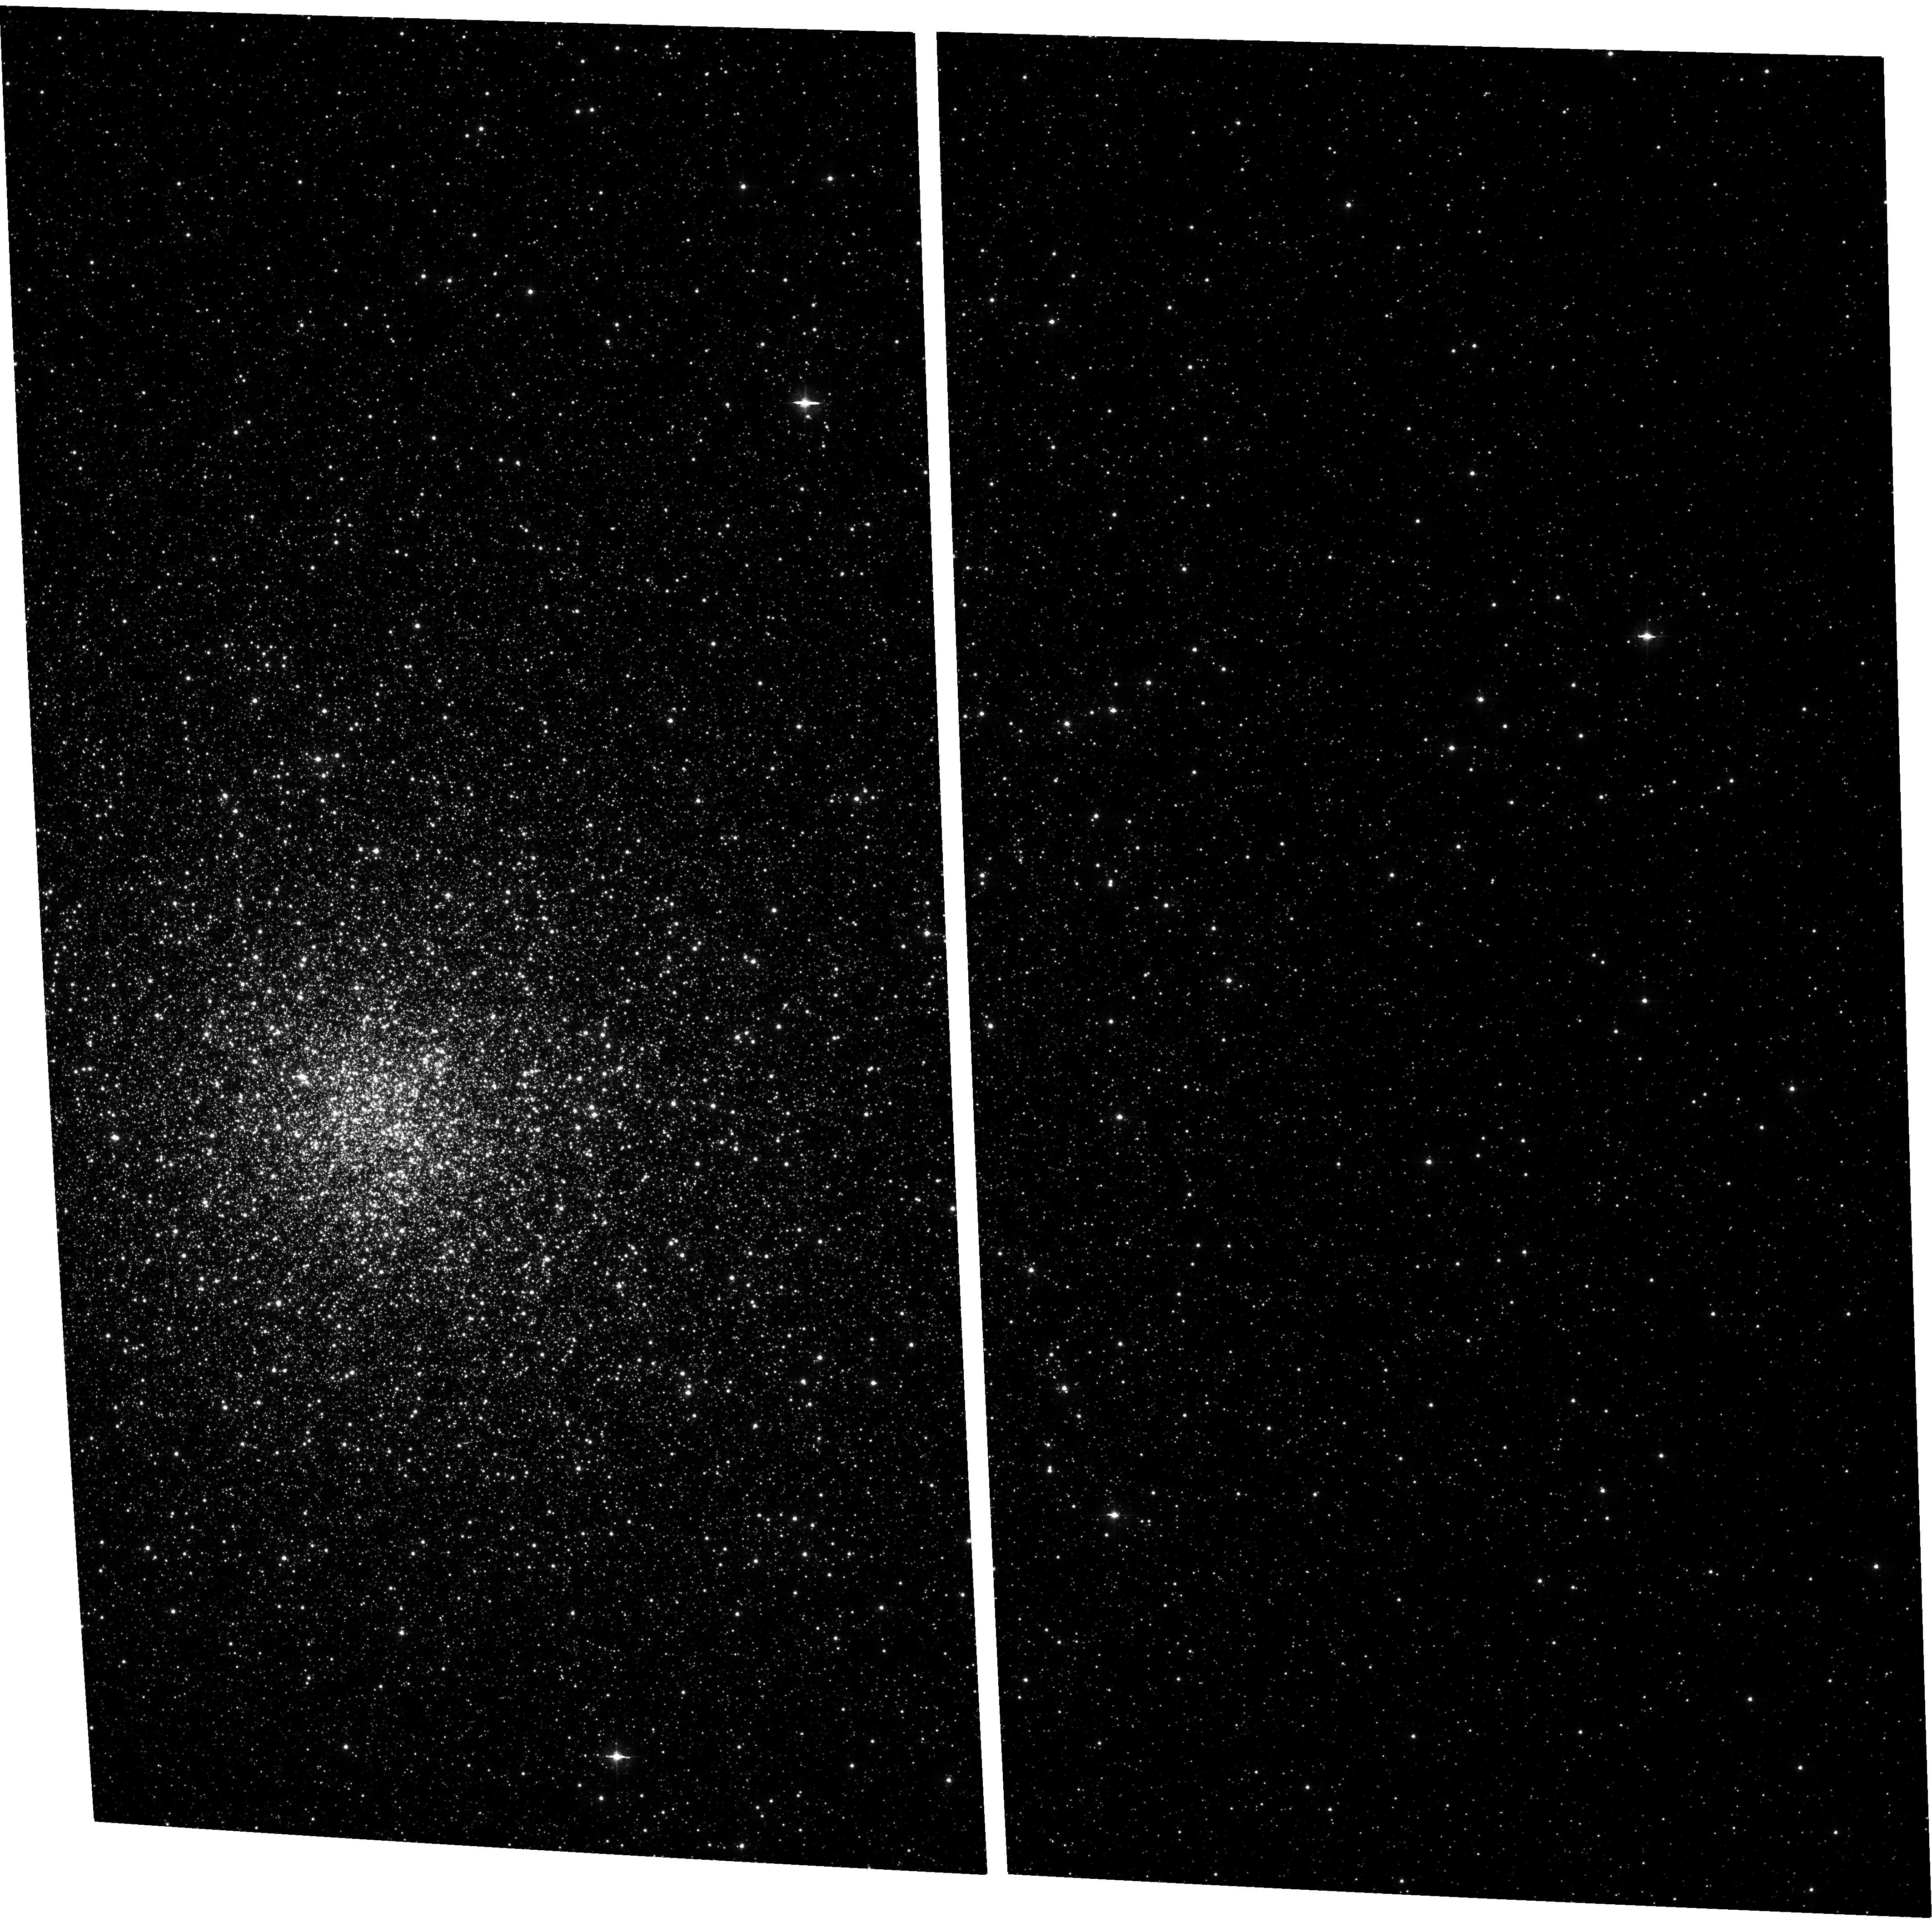
Target: NGC6266. Instrument: ACS/WFC. Filter: F435W. Exposure: 15 min. Observation ID: hst_10120_03_acs_wfc_f435w_j92103

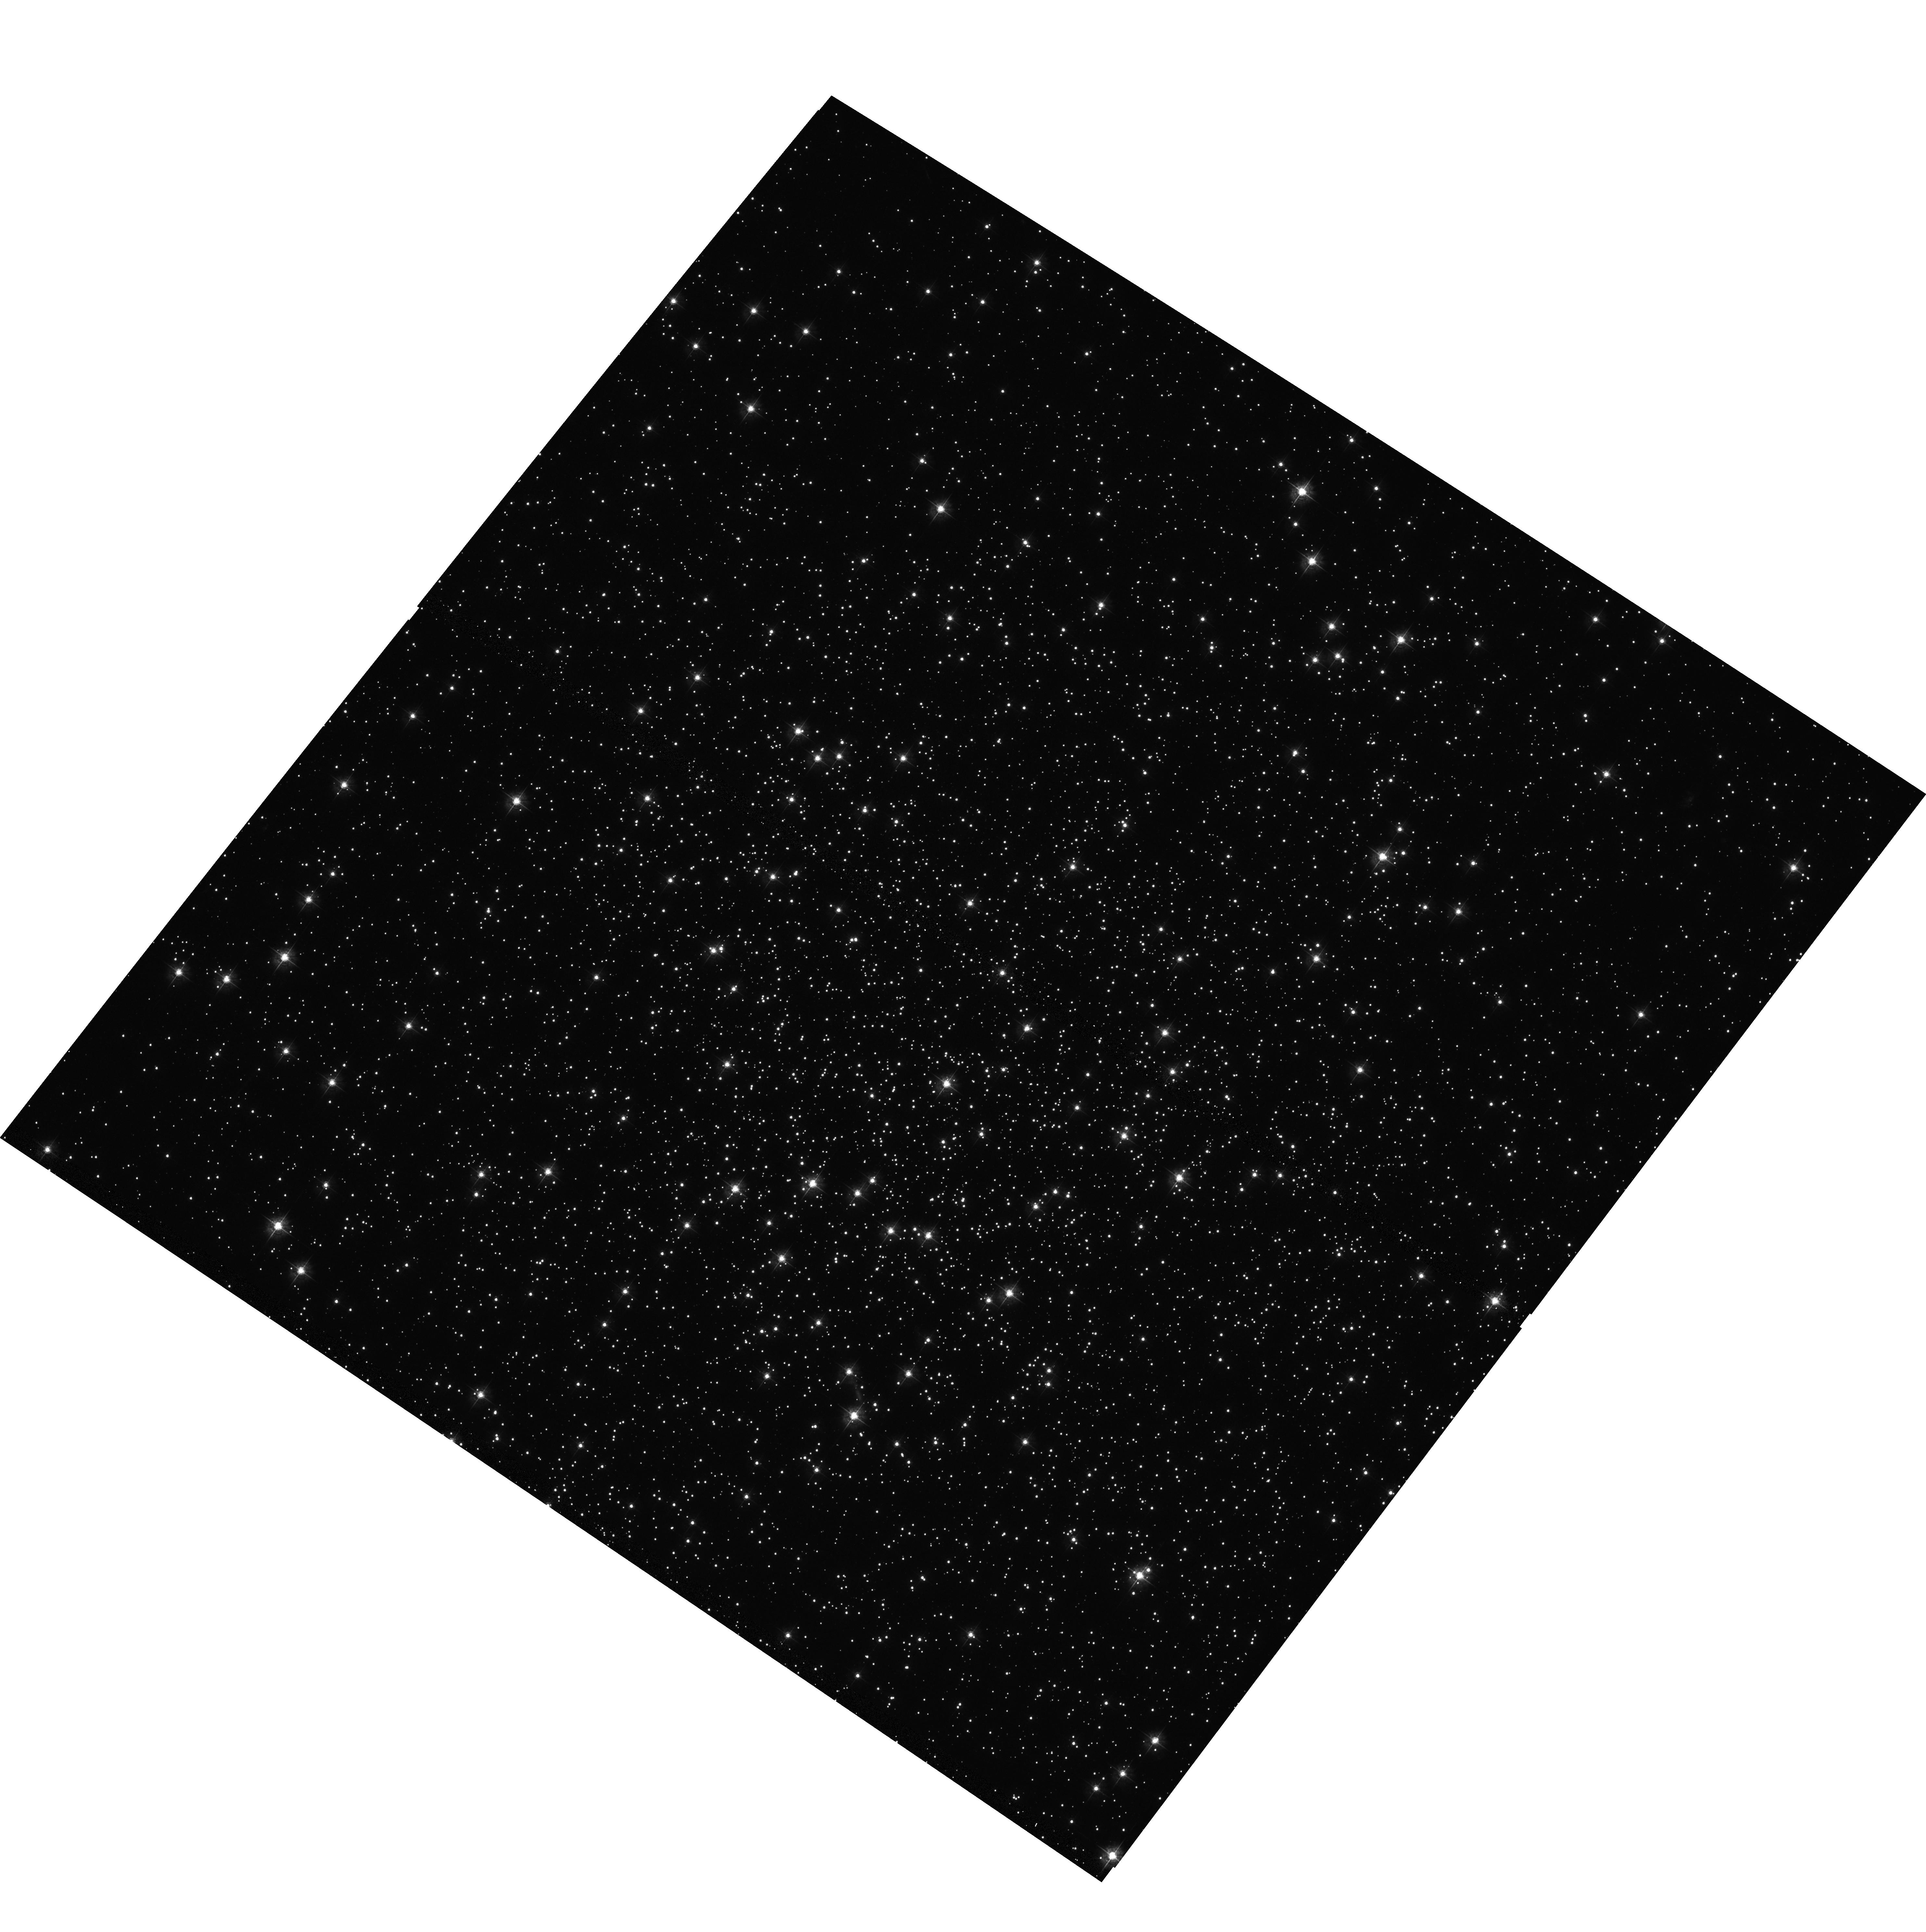
Target: NGC288. Instrument: ACS/WFC. Filter: F435W. Exposure: 12 min. Observation ID: hst_10120_06_acs_wfc_f435w_j92106

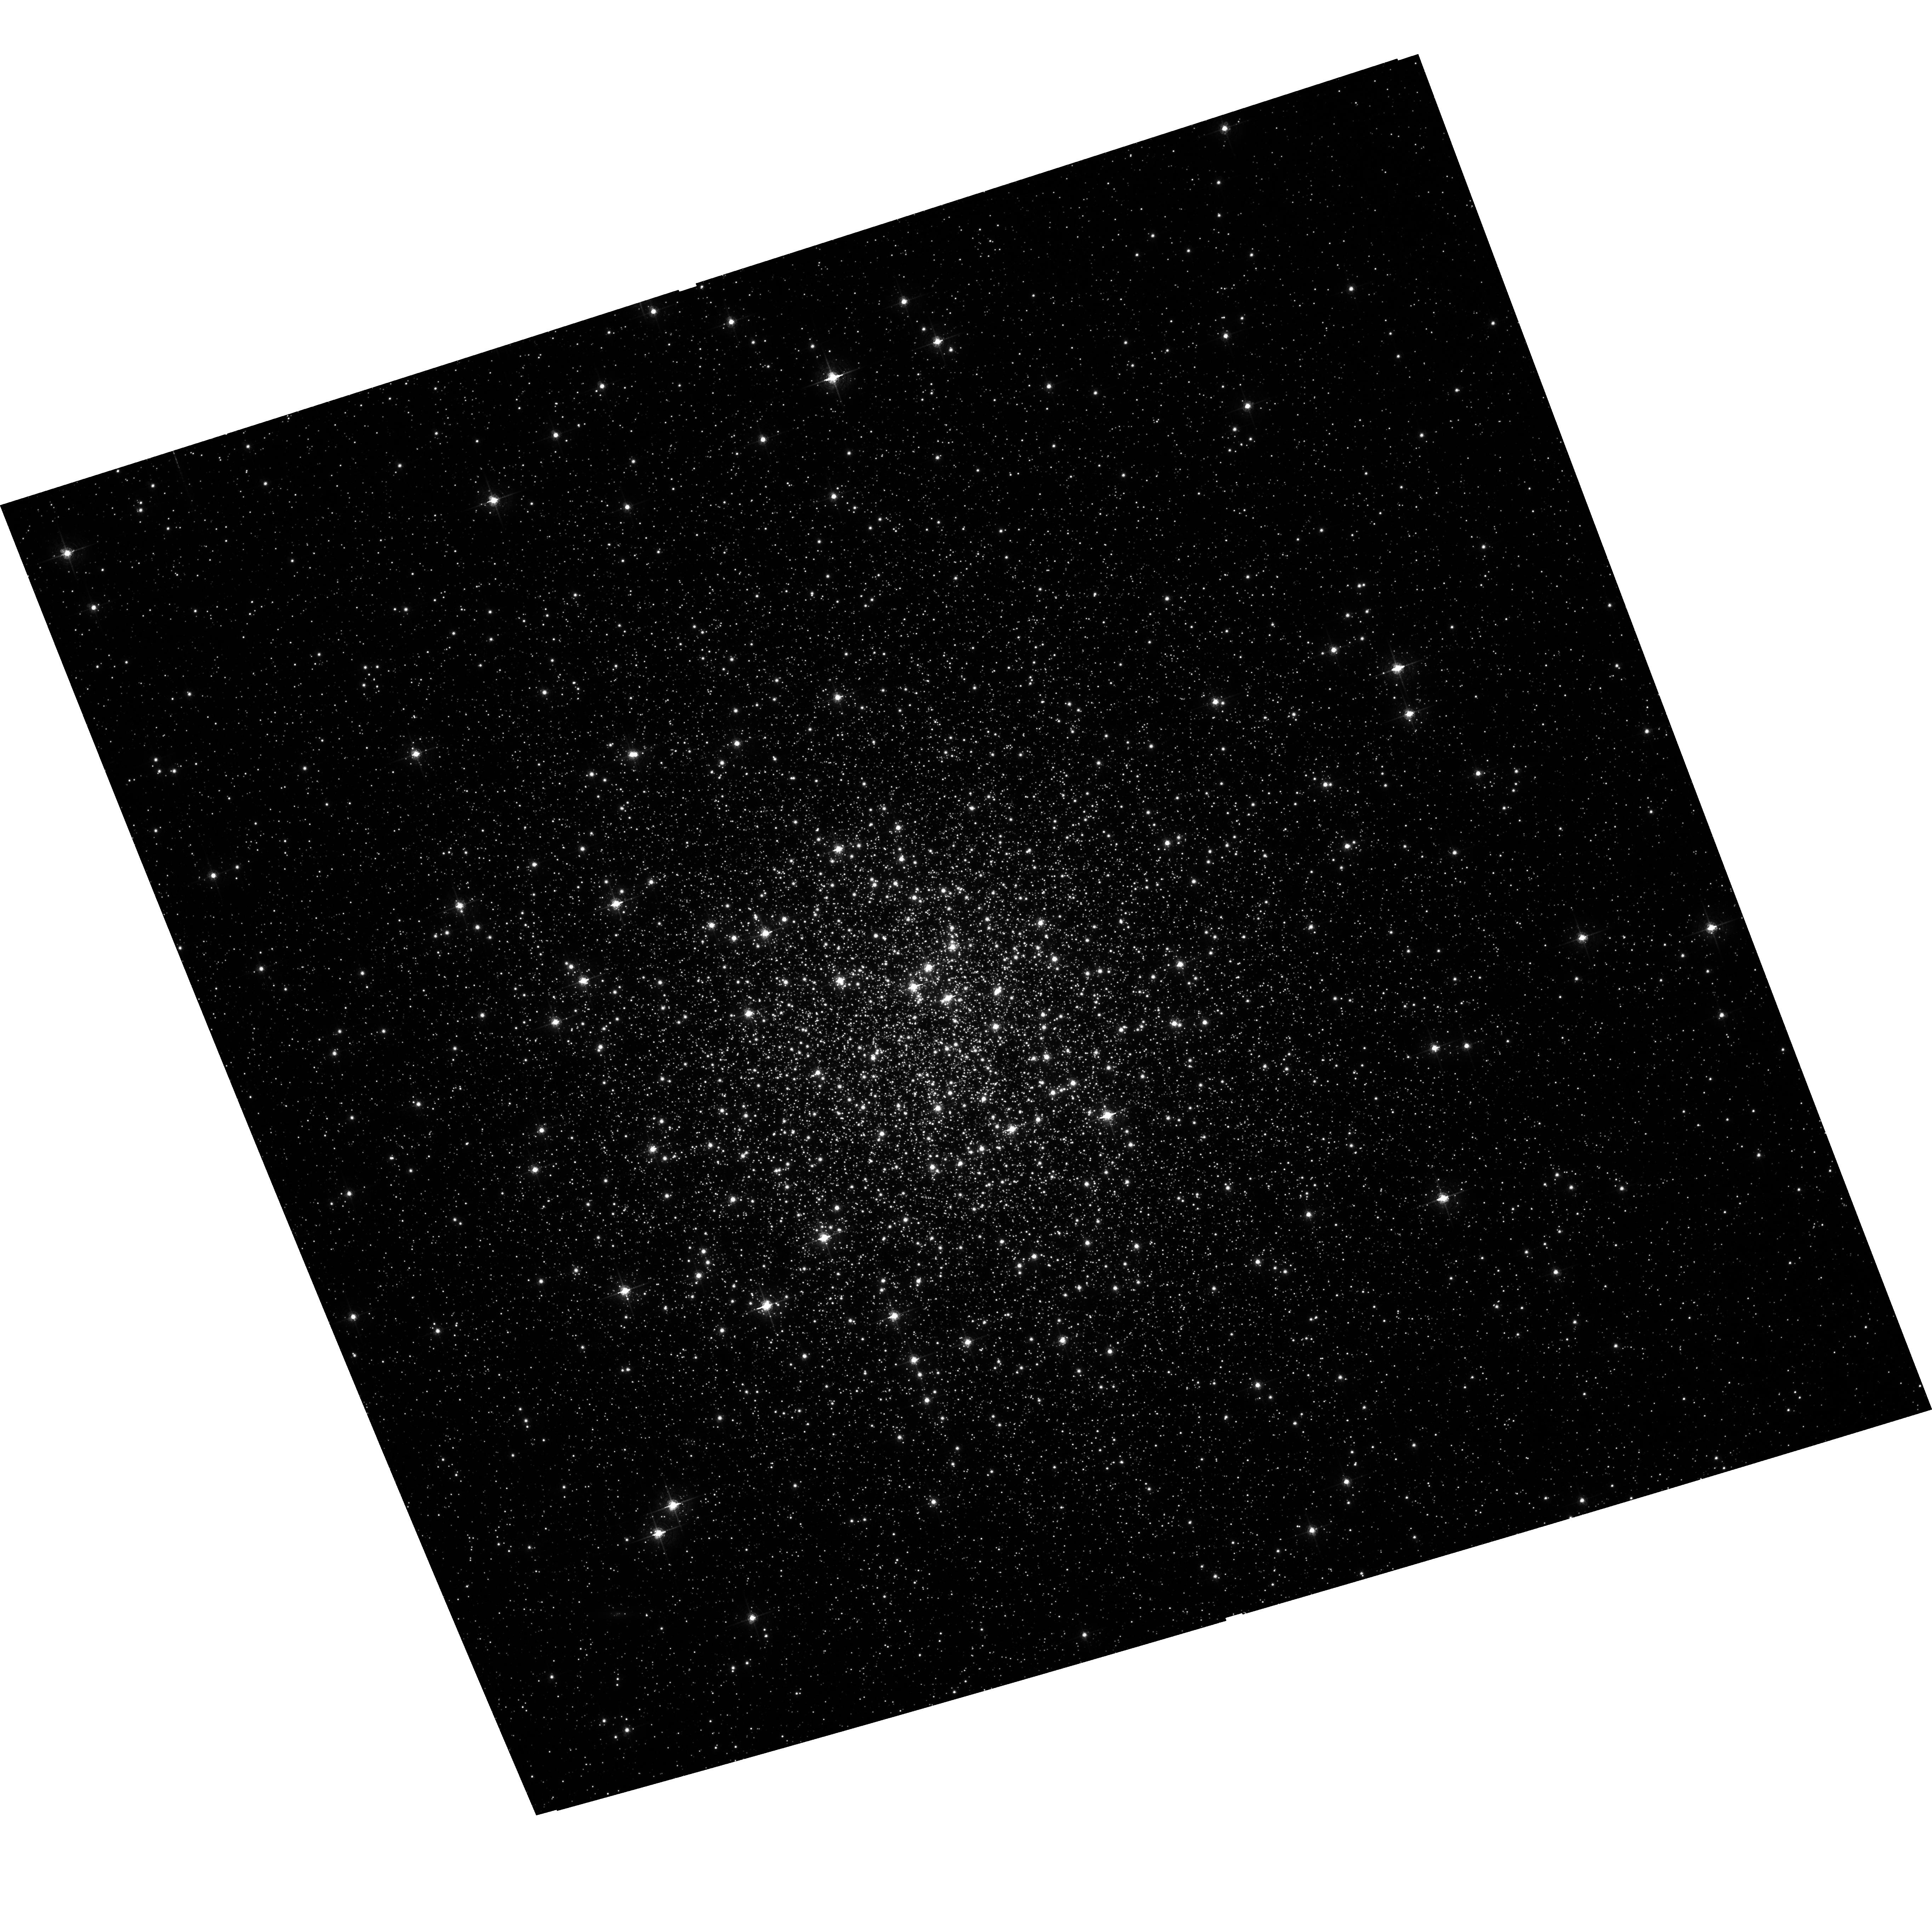
Target: NGC5904. Instrument: ACS/WFC. Filter: F658N. Exposure: 29 min. Observation ID: hst_10120_01_acs_wfc_f658n_j92101

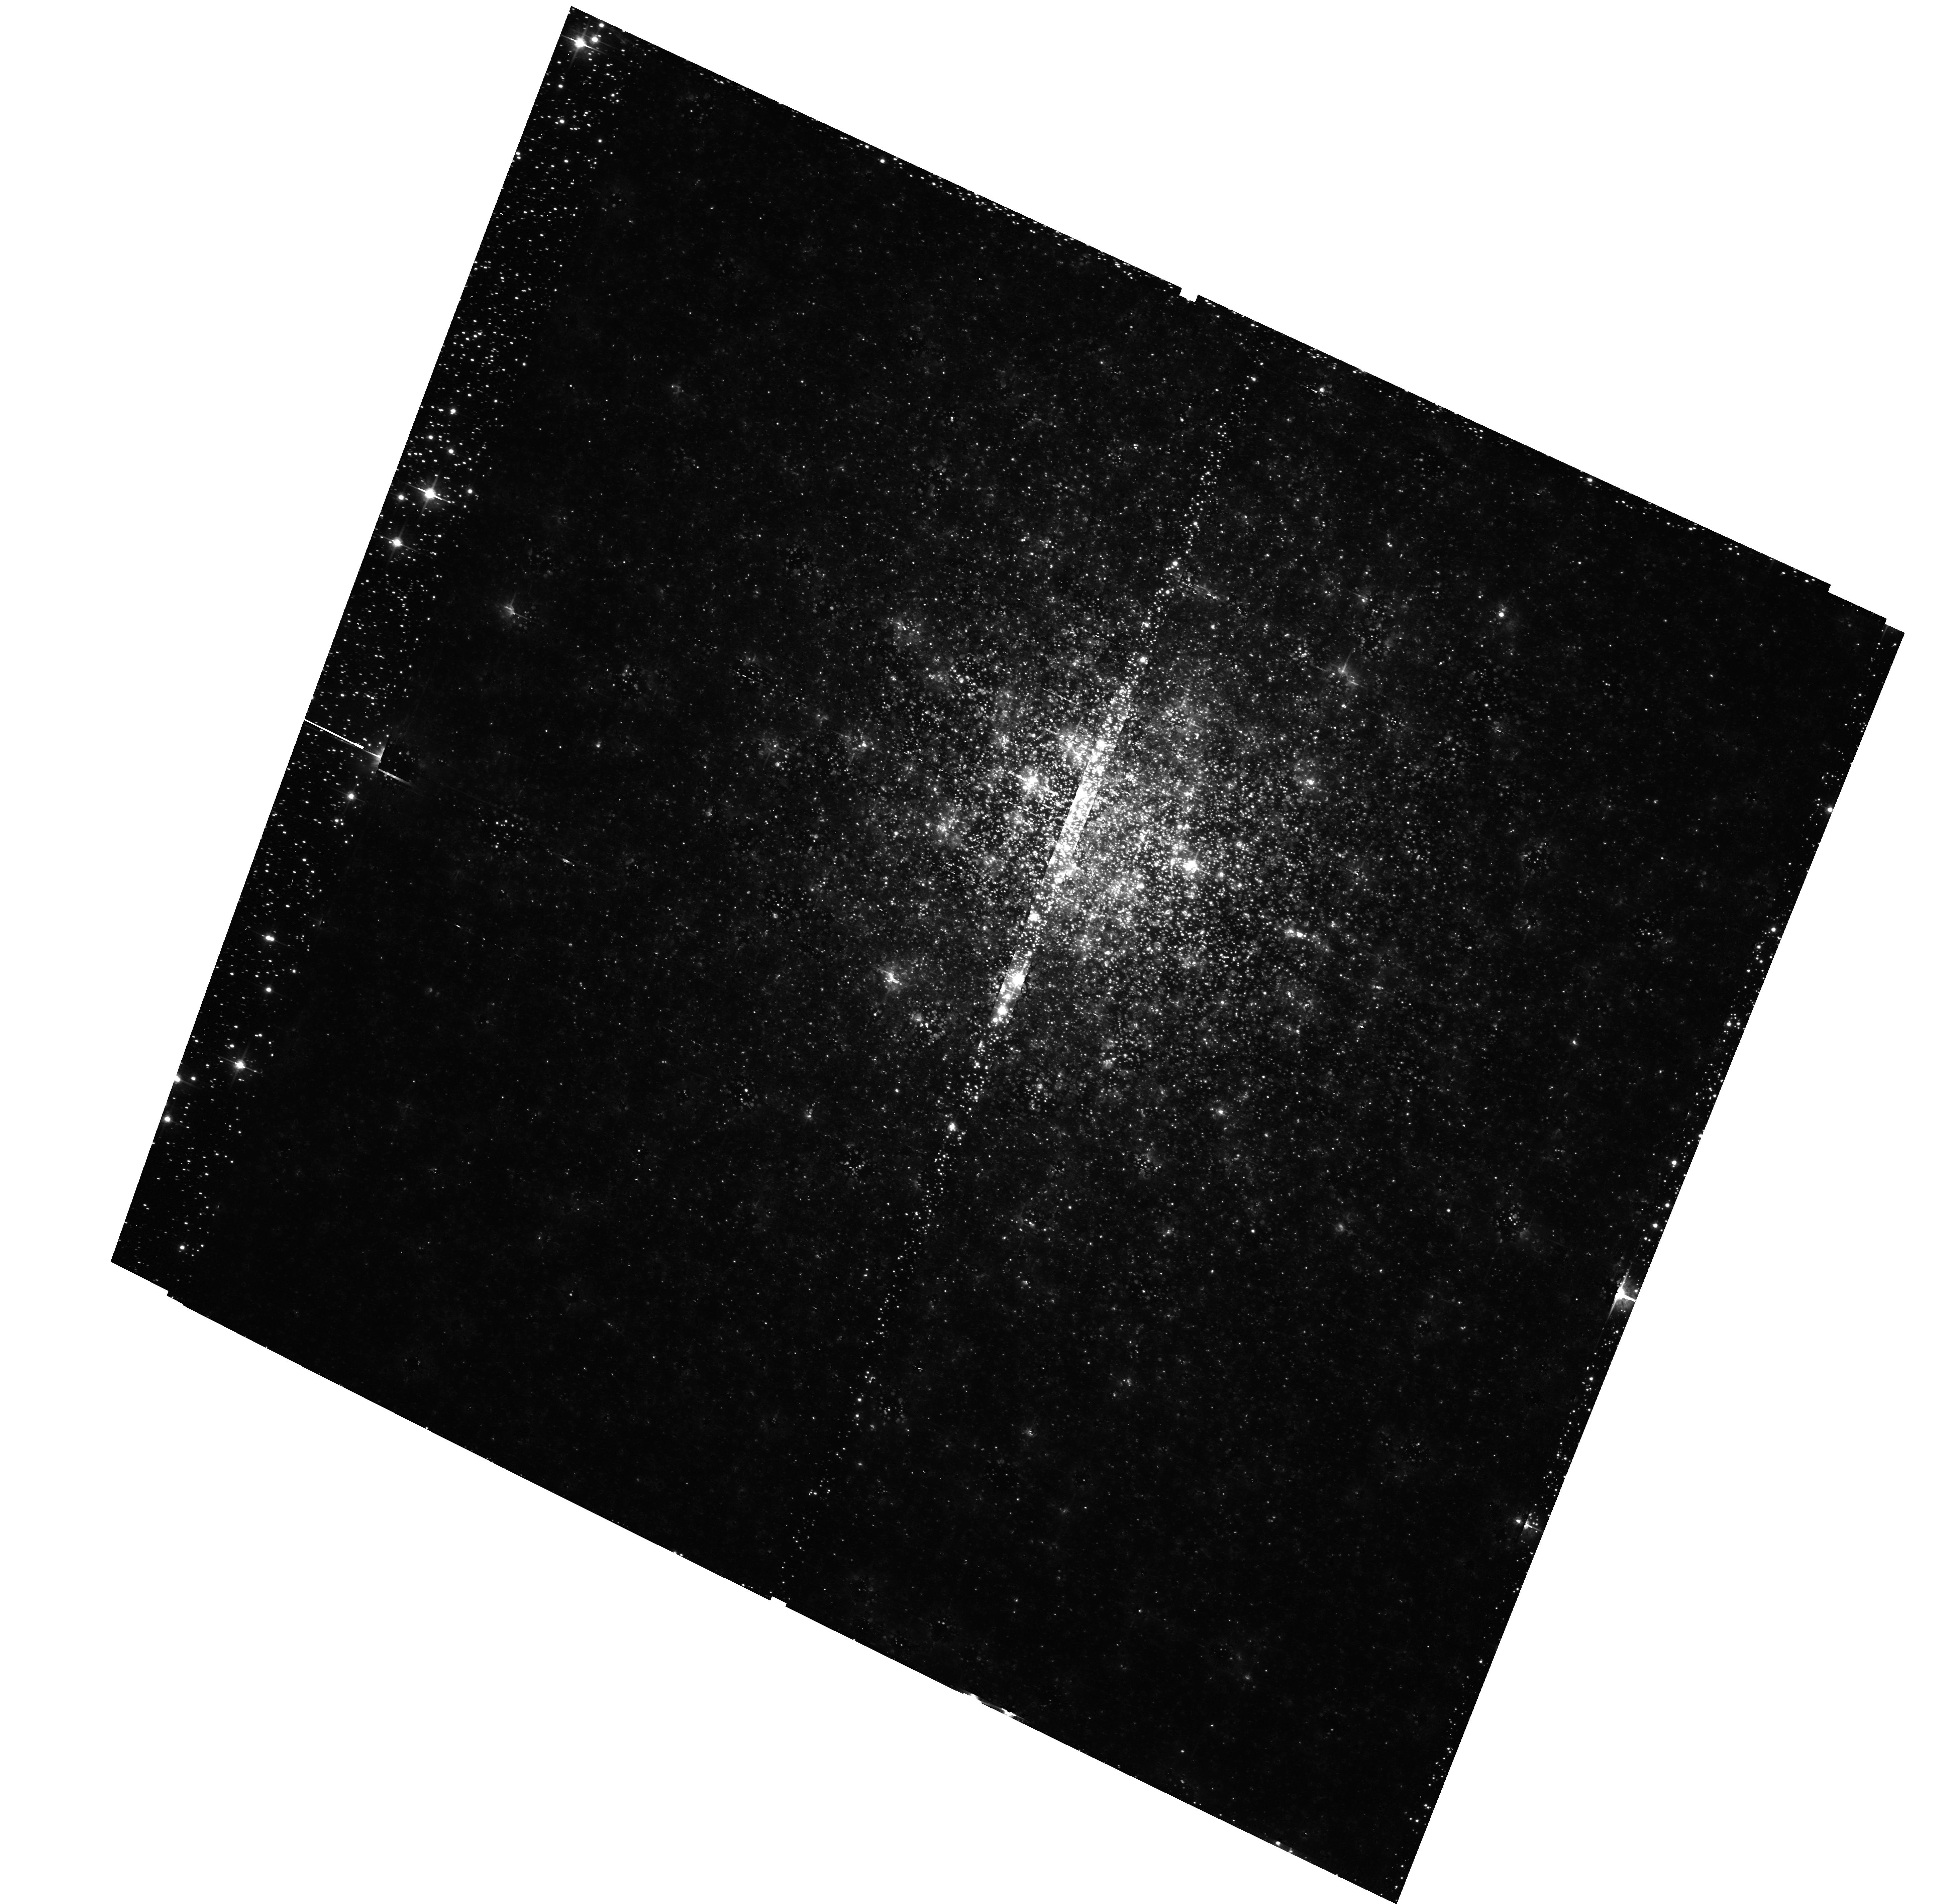
Target: NGC6541. Instrument: ACS/WFC. Filter: F625W. Exposure: 6 min. Observation ID: hst_10120_05_acs_wfc_f625w_j92105

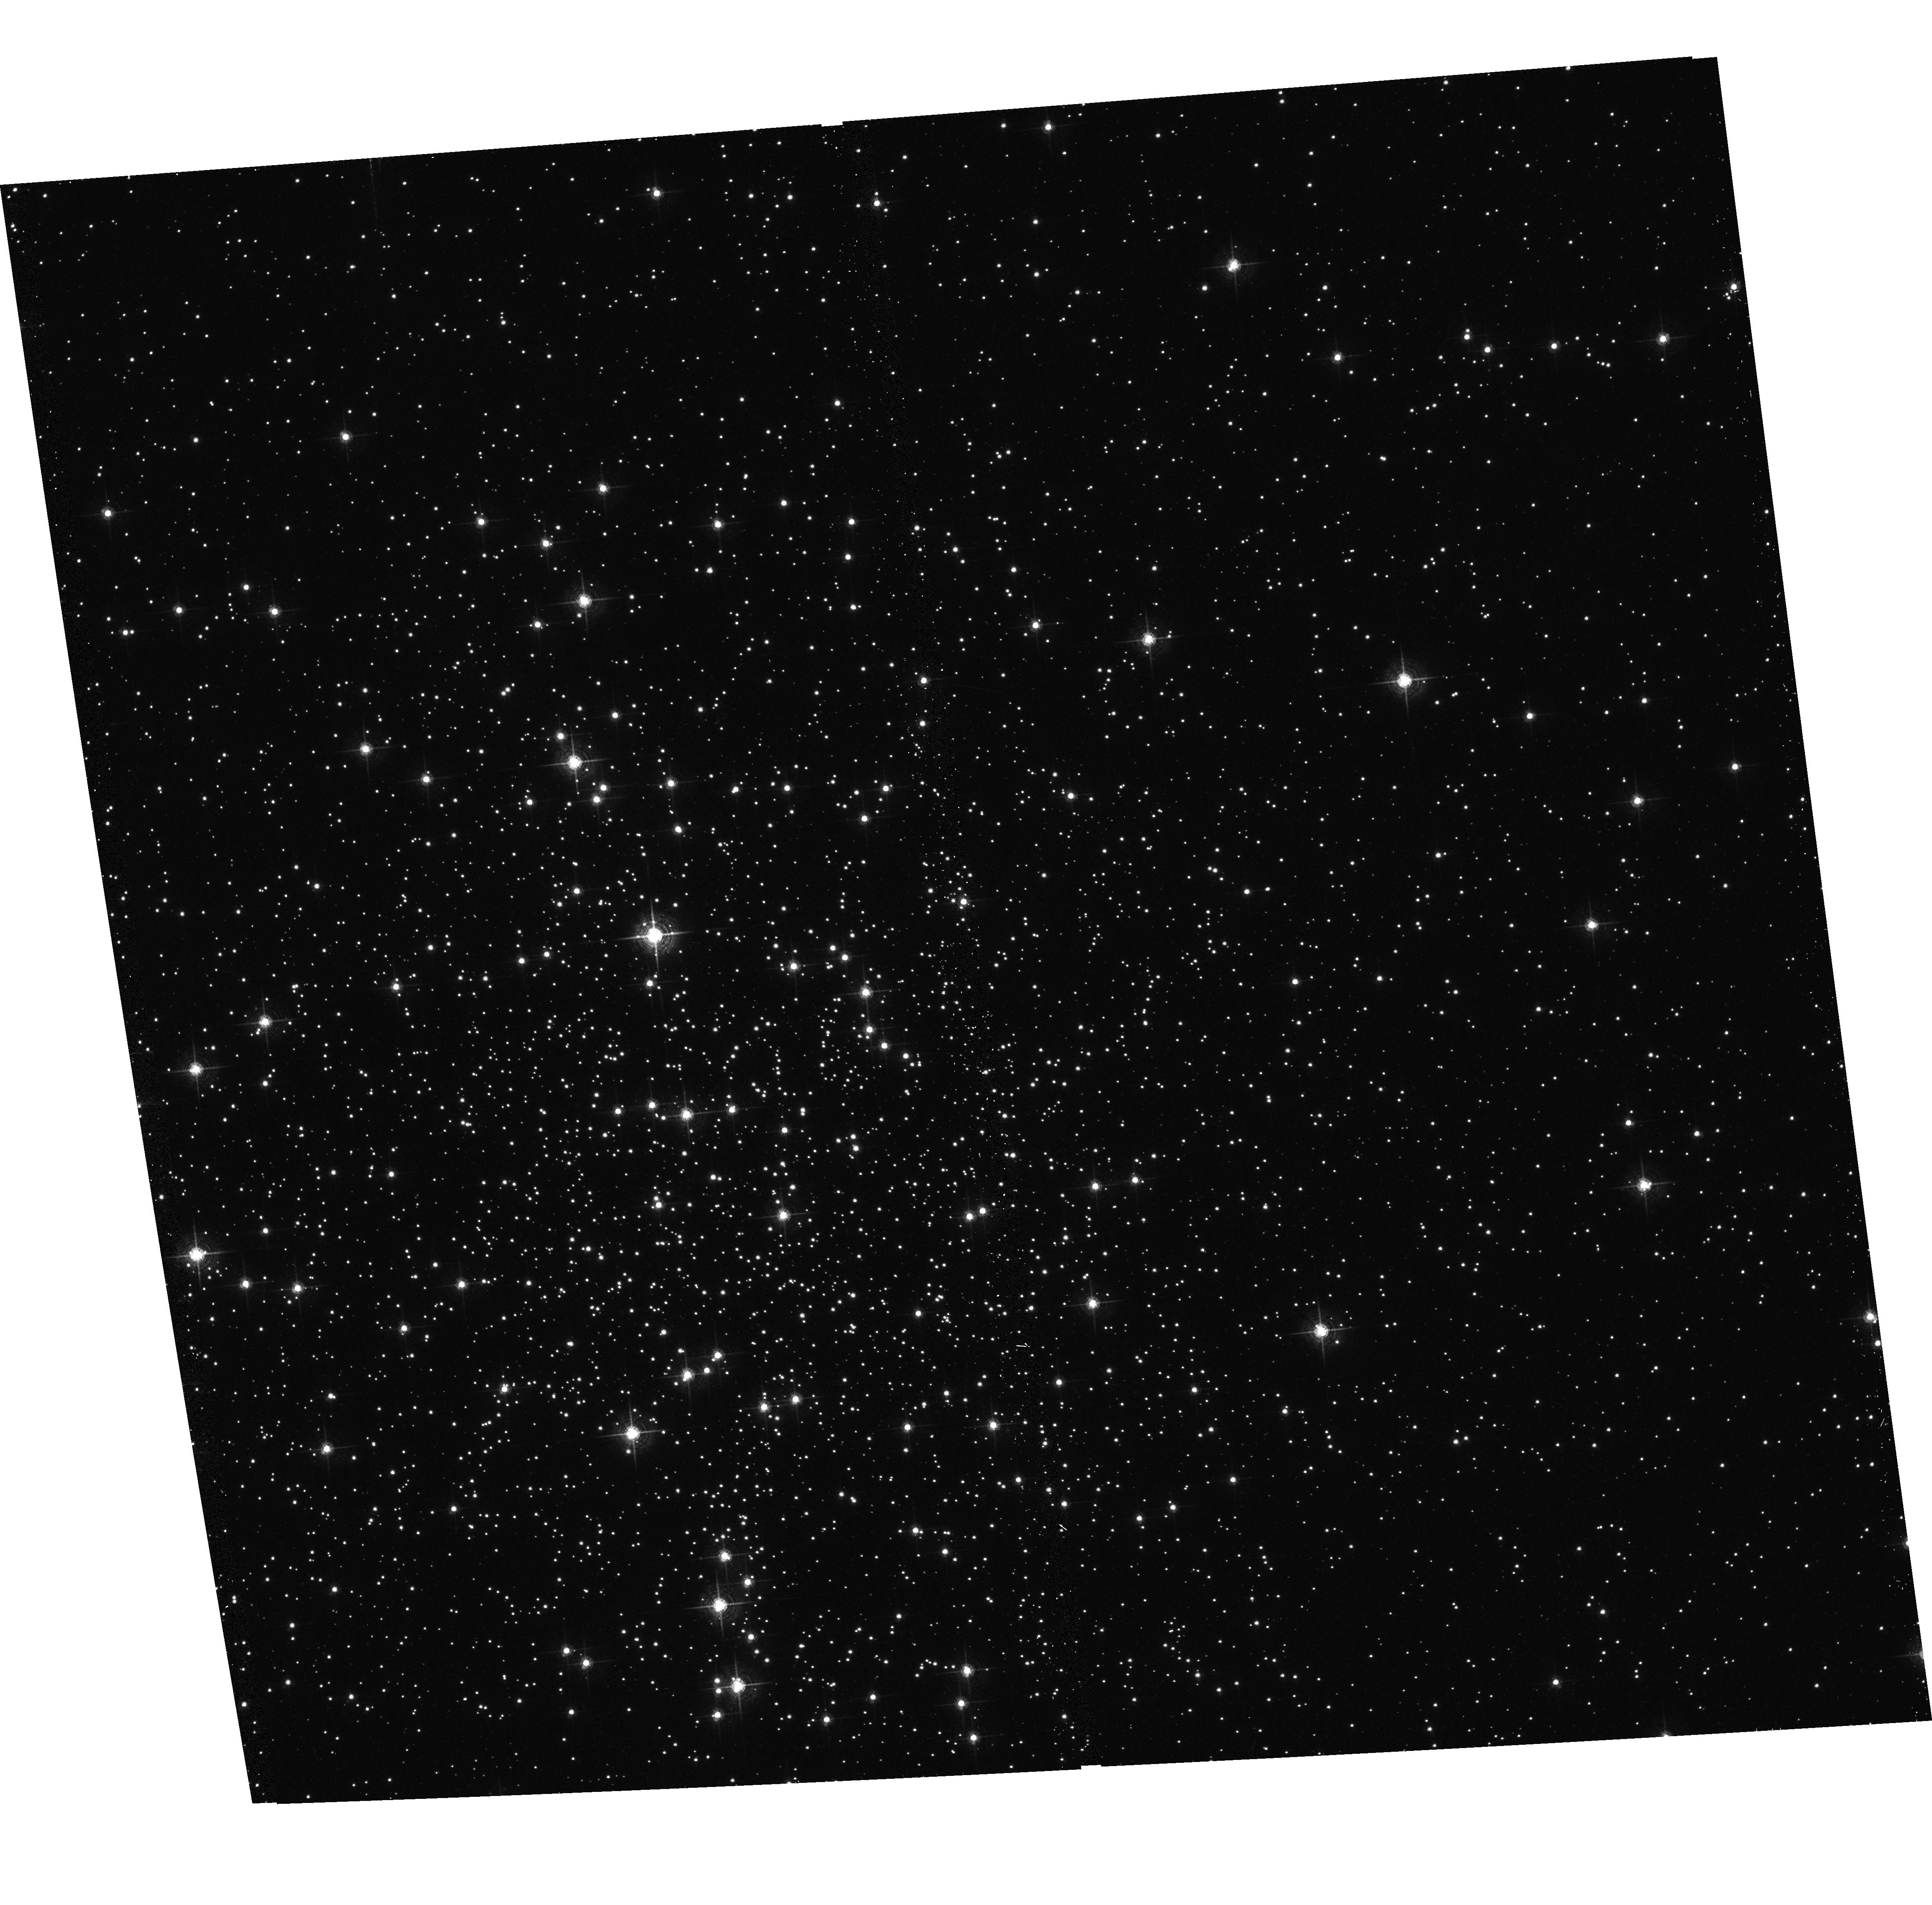
Target: NGC6121. Instrument: ACS/WFC. Filter: F658N. Exposure: 6 min. Observation ID: hst_10120_02_acs_wfc_f658n_j92102

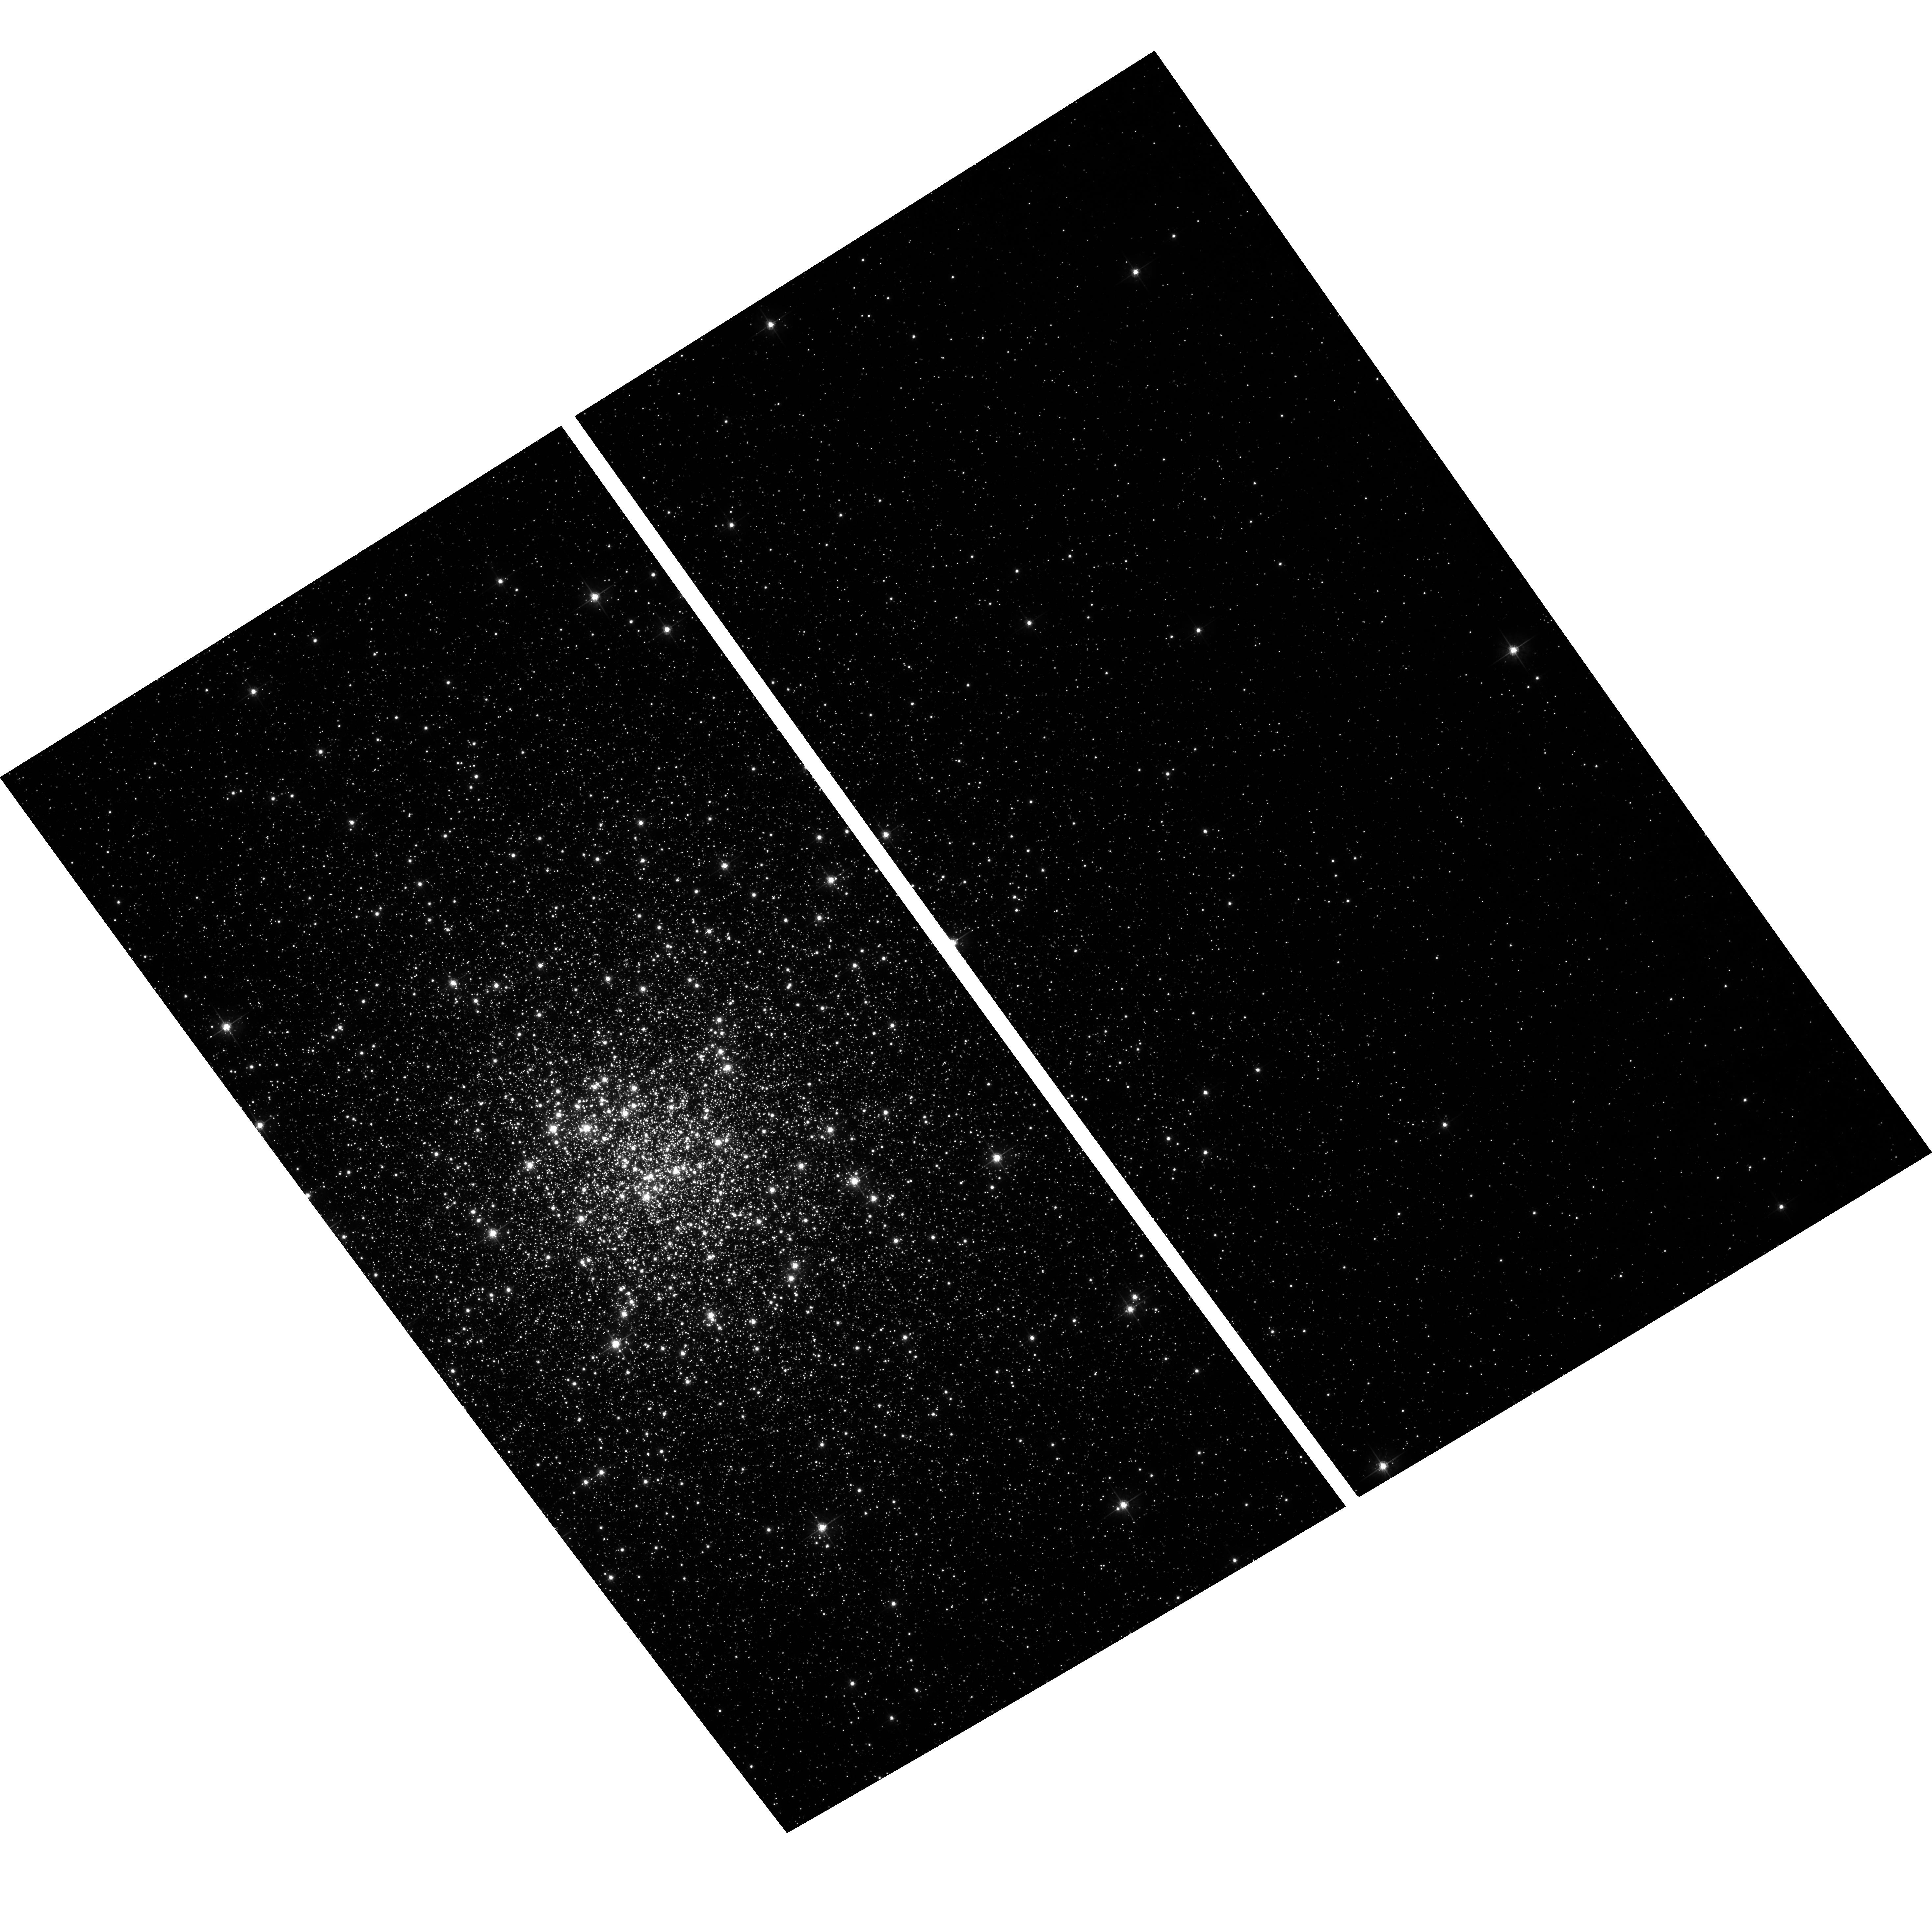
Target: NGC6341. Instrument: ACS/WFC. Filter: F625W. Exposure: 6 min. Observation ID: hst_10120_04_acs_wfc_f625w_j92104

The Formation Histories and Dynamical Roles of X-ray Binaries in Globular Clusters (PI: Anderson, Scott F.)

Close binaries are fundamental to the dynamical stability and evolution of globular clusters, but large populations have been extremely difficult to identify. Chandra X-ray images provide a revolutionary resource, revealing a few to dozens of low-luminosity X-ray sources in every cluster deeply examined; our own Chandra programs uniformly study these ubiquitous X-ray sources (close binaries and their progeny) in 11 clusters. However, definitive understanding of the nature of the various X-ray subpopulations requires the identification of optical counterparts, and HST is the demonstrated key in these crowded environments. We thus propose a proven, efficient, and uniform, HST multicolor imaging program for optical identifications in 6 of our clusters with Chandra data on-hand, but which lack adequate optical images in the HST archive. The proposed ACS images will permit statistical classifications into the various subtypes: CVs, qLMXBs, BY Dra's/RS CVn's (and MSPs). A unique aspect of our program is that our clusters span a range of physical properties such as central concentration, cluster size, and mass--essential ingredients in the formation, evolution, and dynamical roles of cluster binaries. Exploiting this range of properties, we have identified a relation that provides the first compelling link between the number of X-ray sources and the predicted stellar encounter frequency in globular cluster cores. But further progress in understanding the details implicit in this relationship (e.g., whether CVs and qLMXBs formed primarily via stellar encounters, while BY Dra's/RS CVn's are mainly primordial binaries) demands uniform optical identifications for multiple clusters, spanning the full range physical properties.